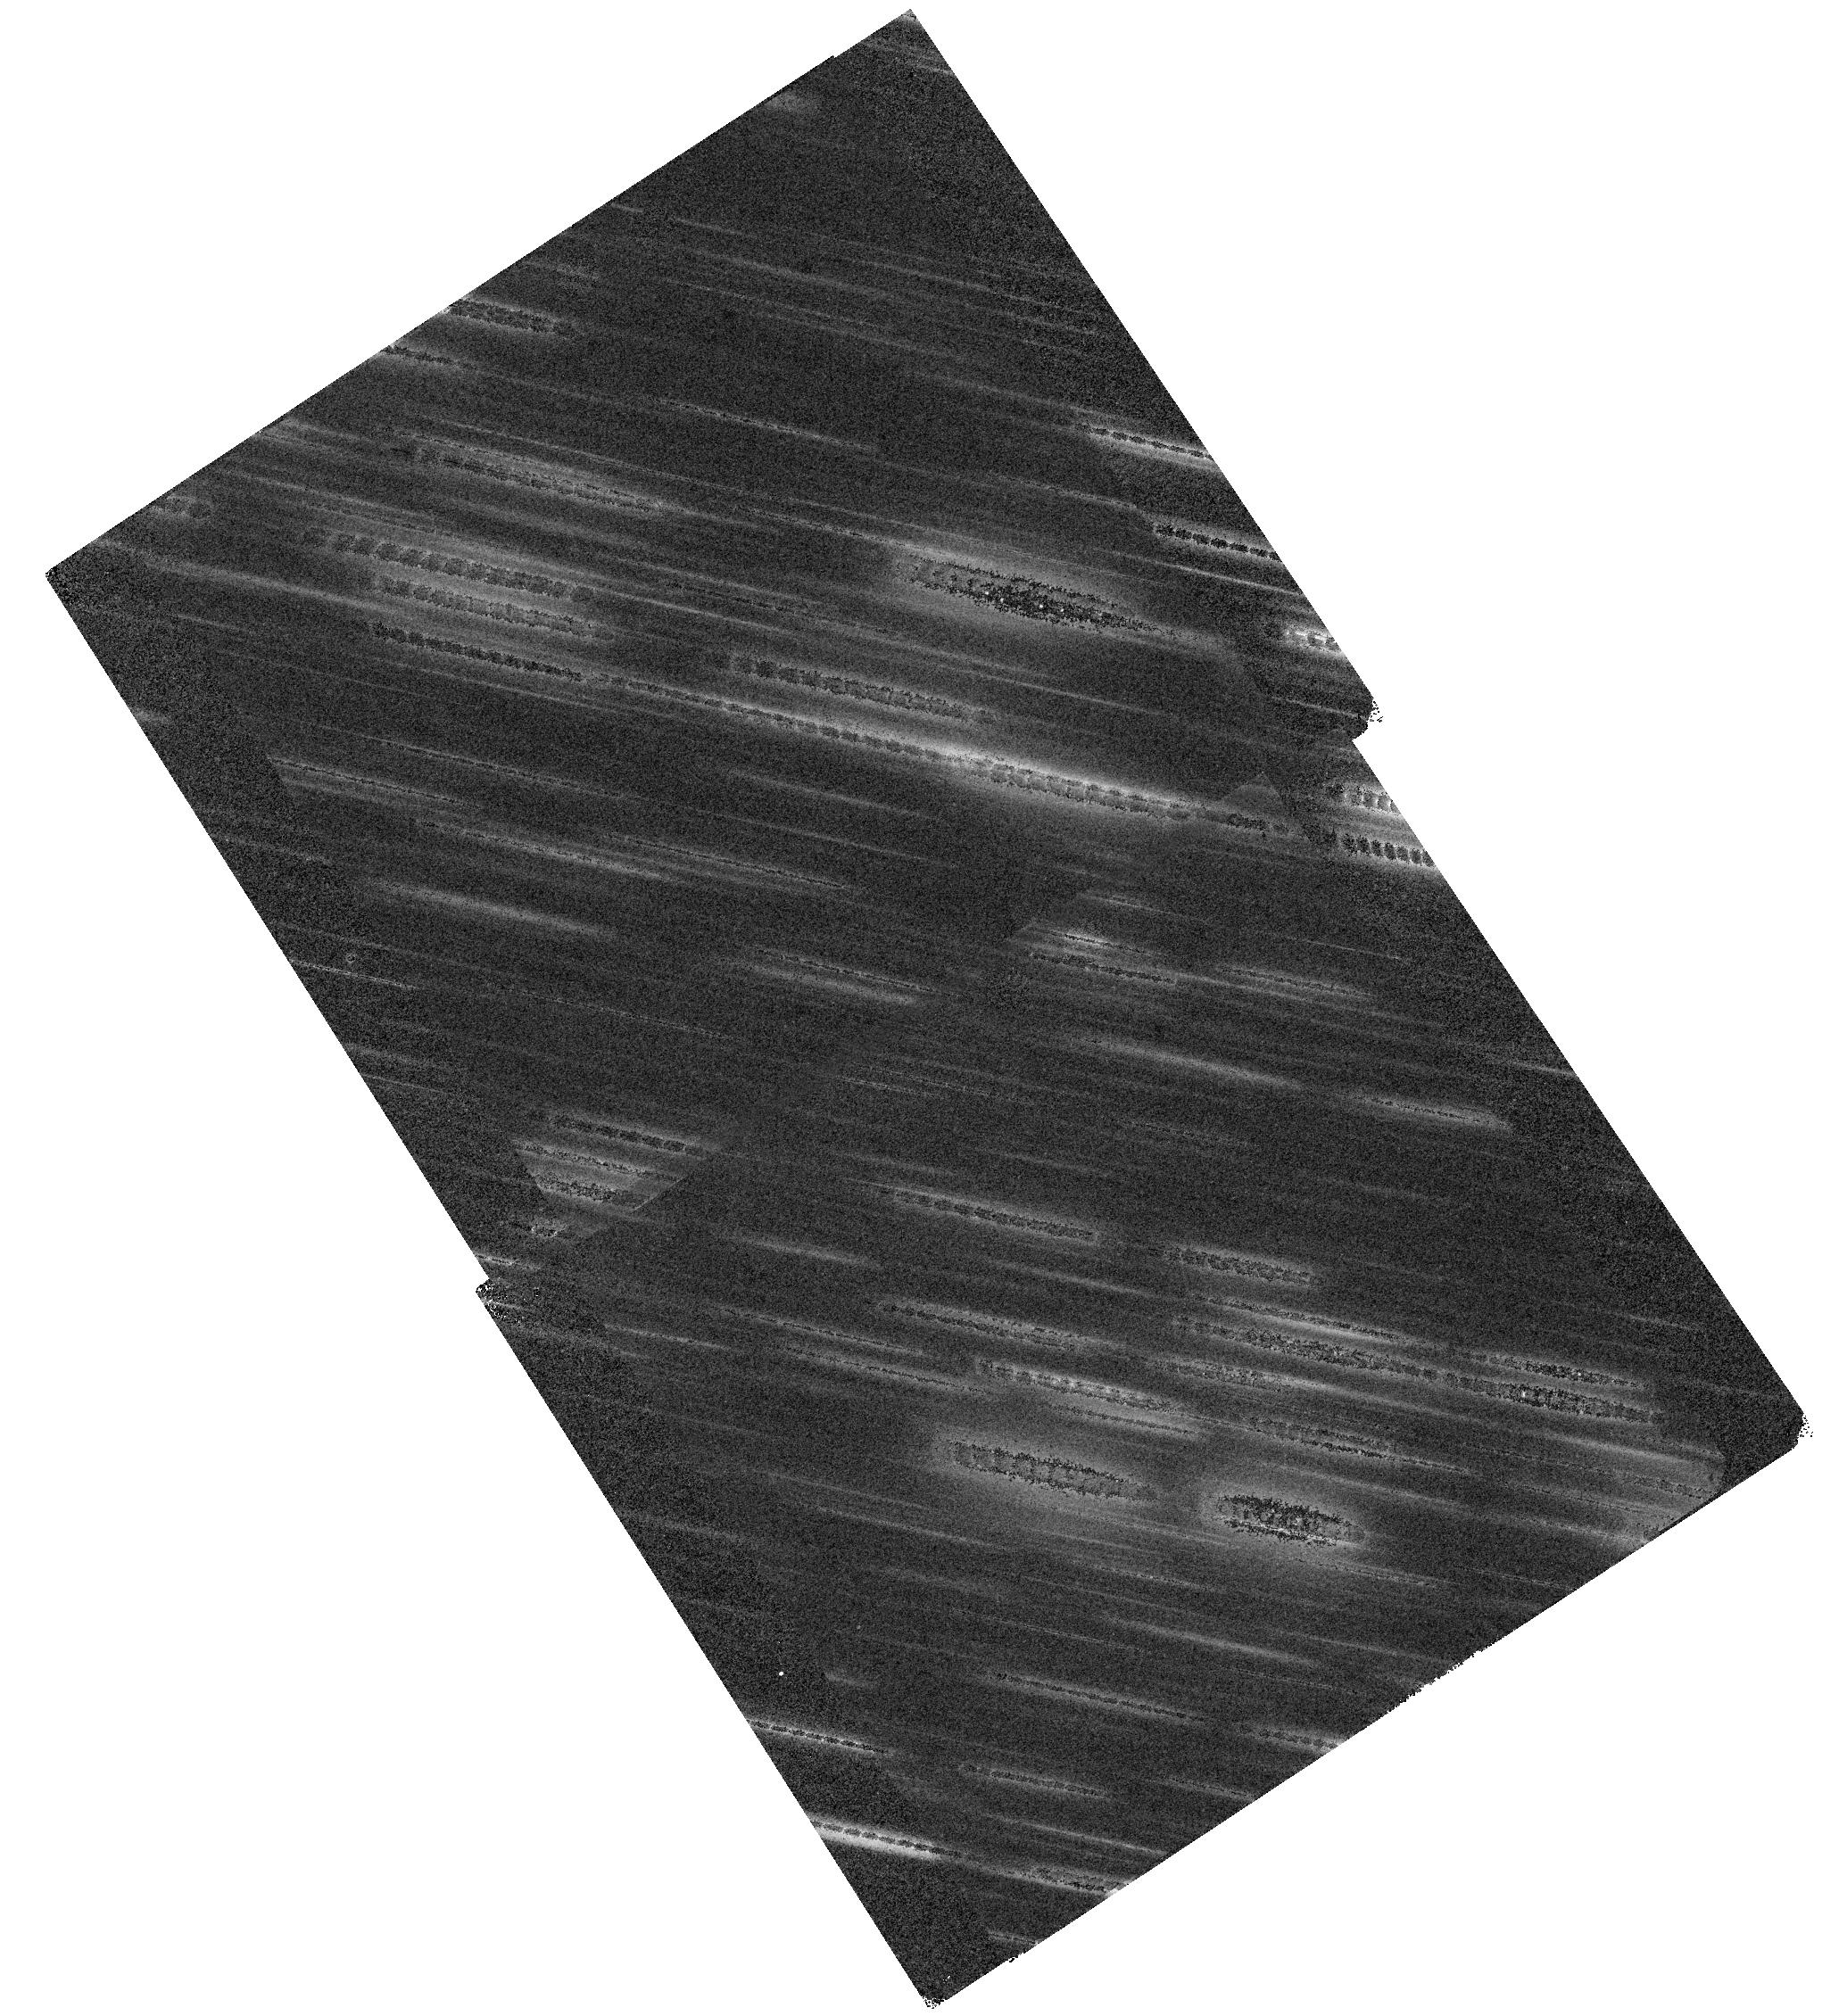
Target: SCLASS1. Instrument: WFC3/IR. Filter: F140W. Exposure: 44 min. Observation ID: hst_15811_02_wfc3_ir_f140w_ie3902

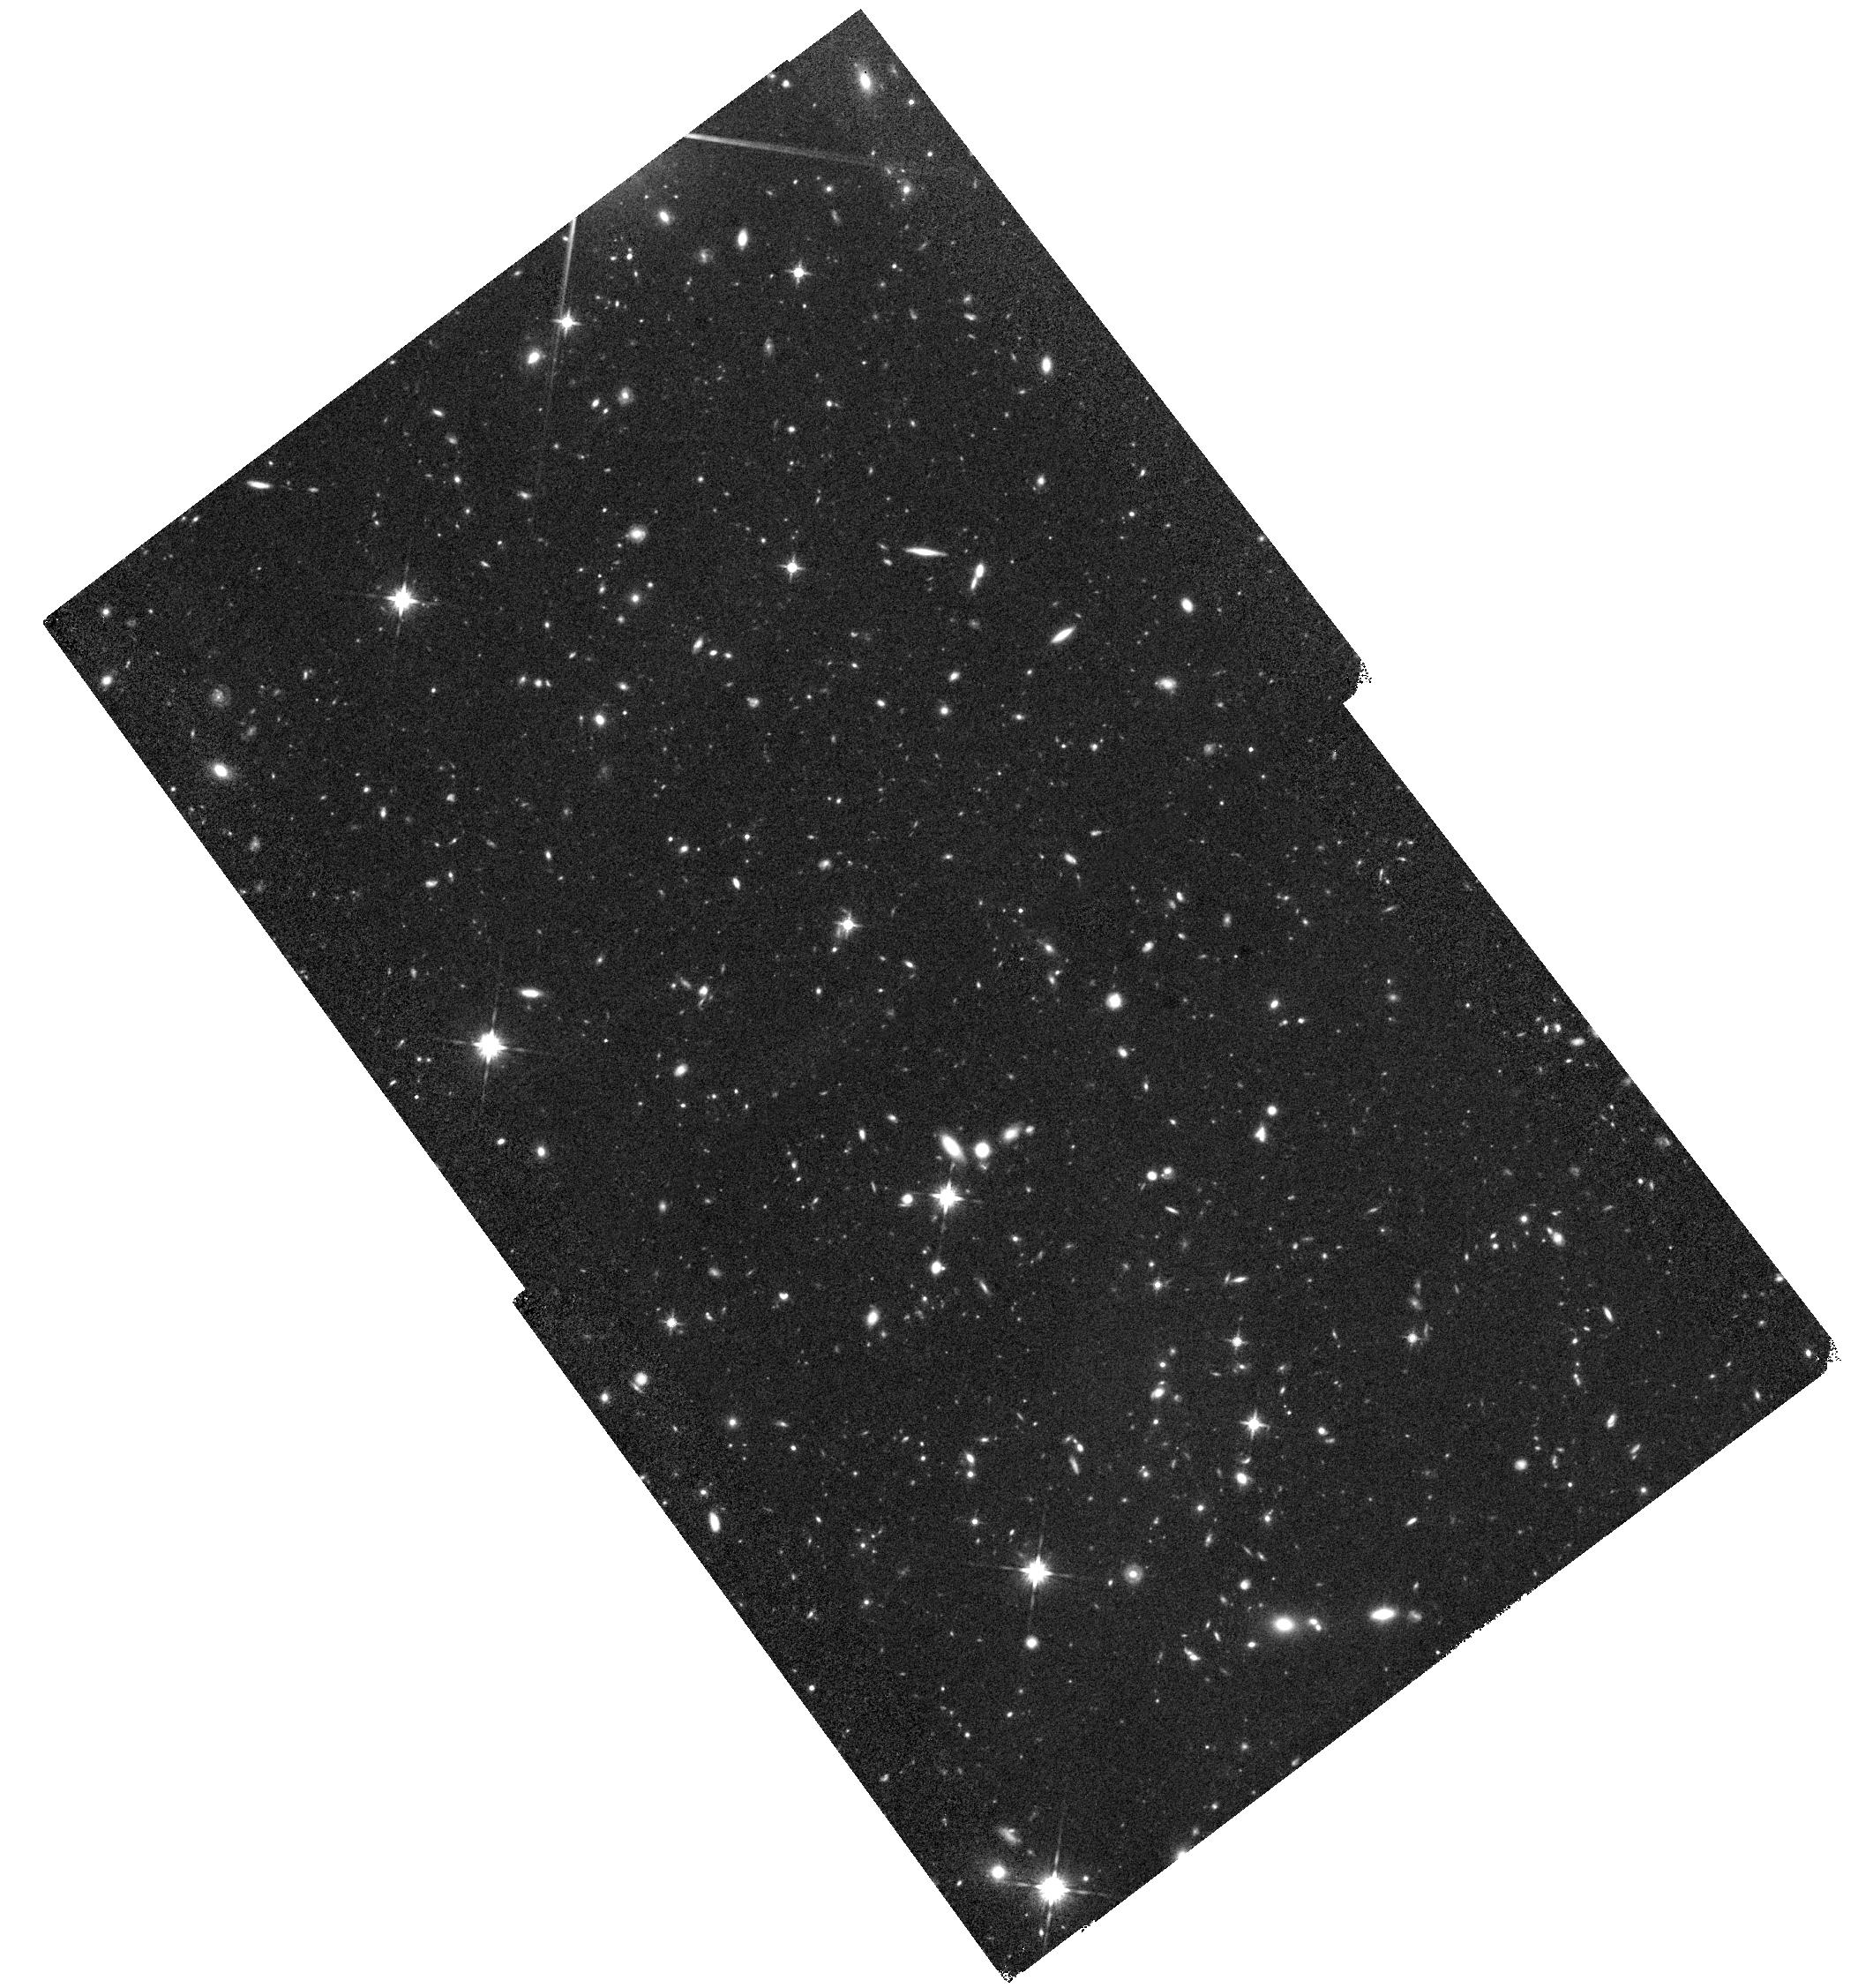
Target: SCLASS5. Instrument: WFC3/IR. Filter: F140W. Exposure: 44 min. Observation ID: hst_15811_06_wfc3_ir_f140w_ie3906

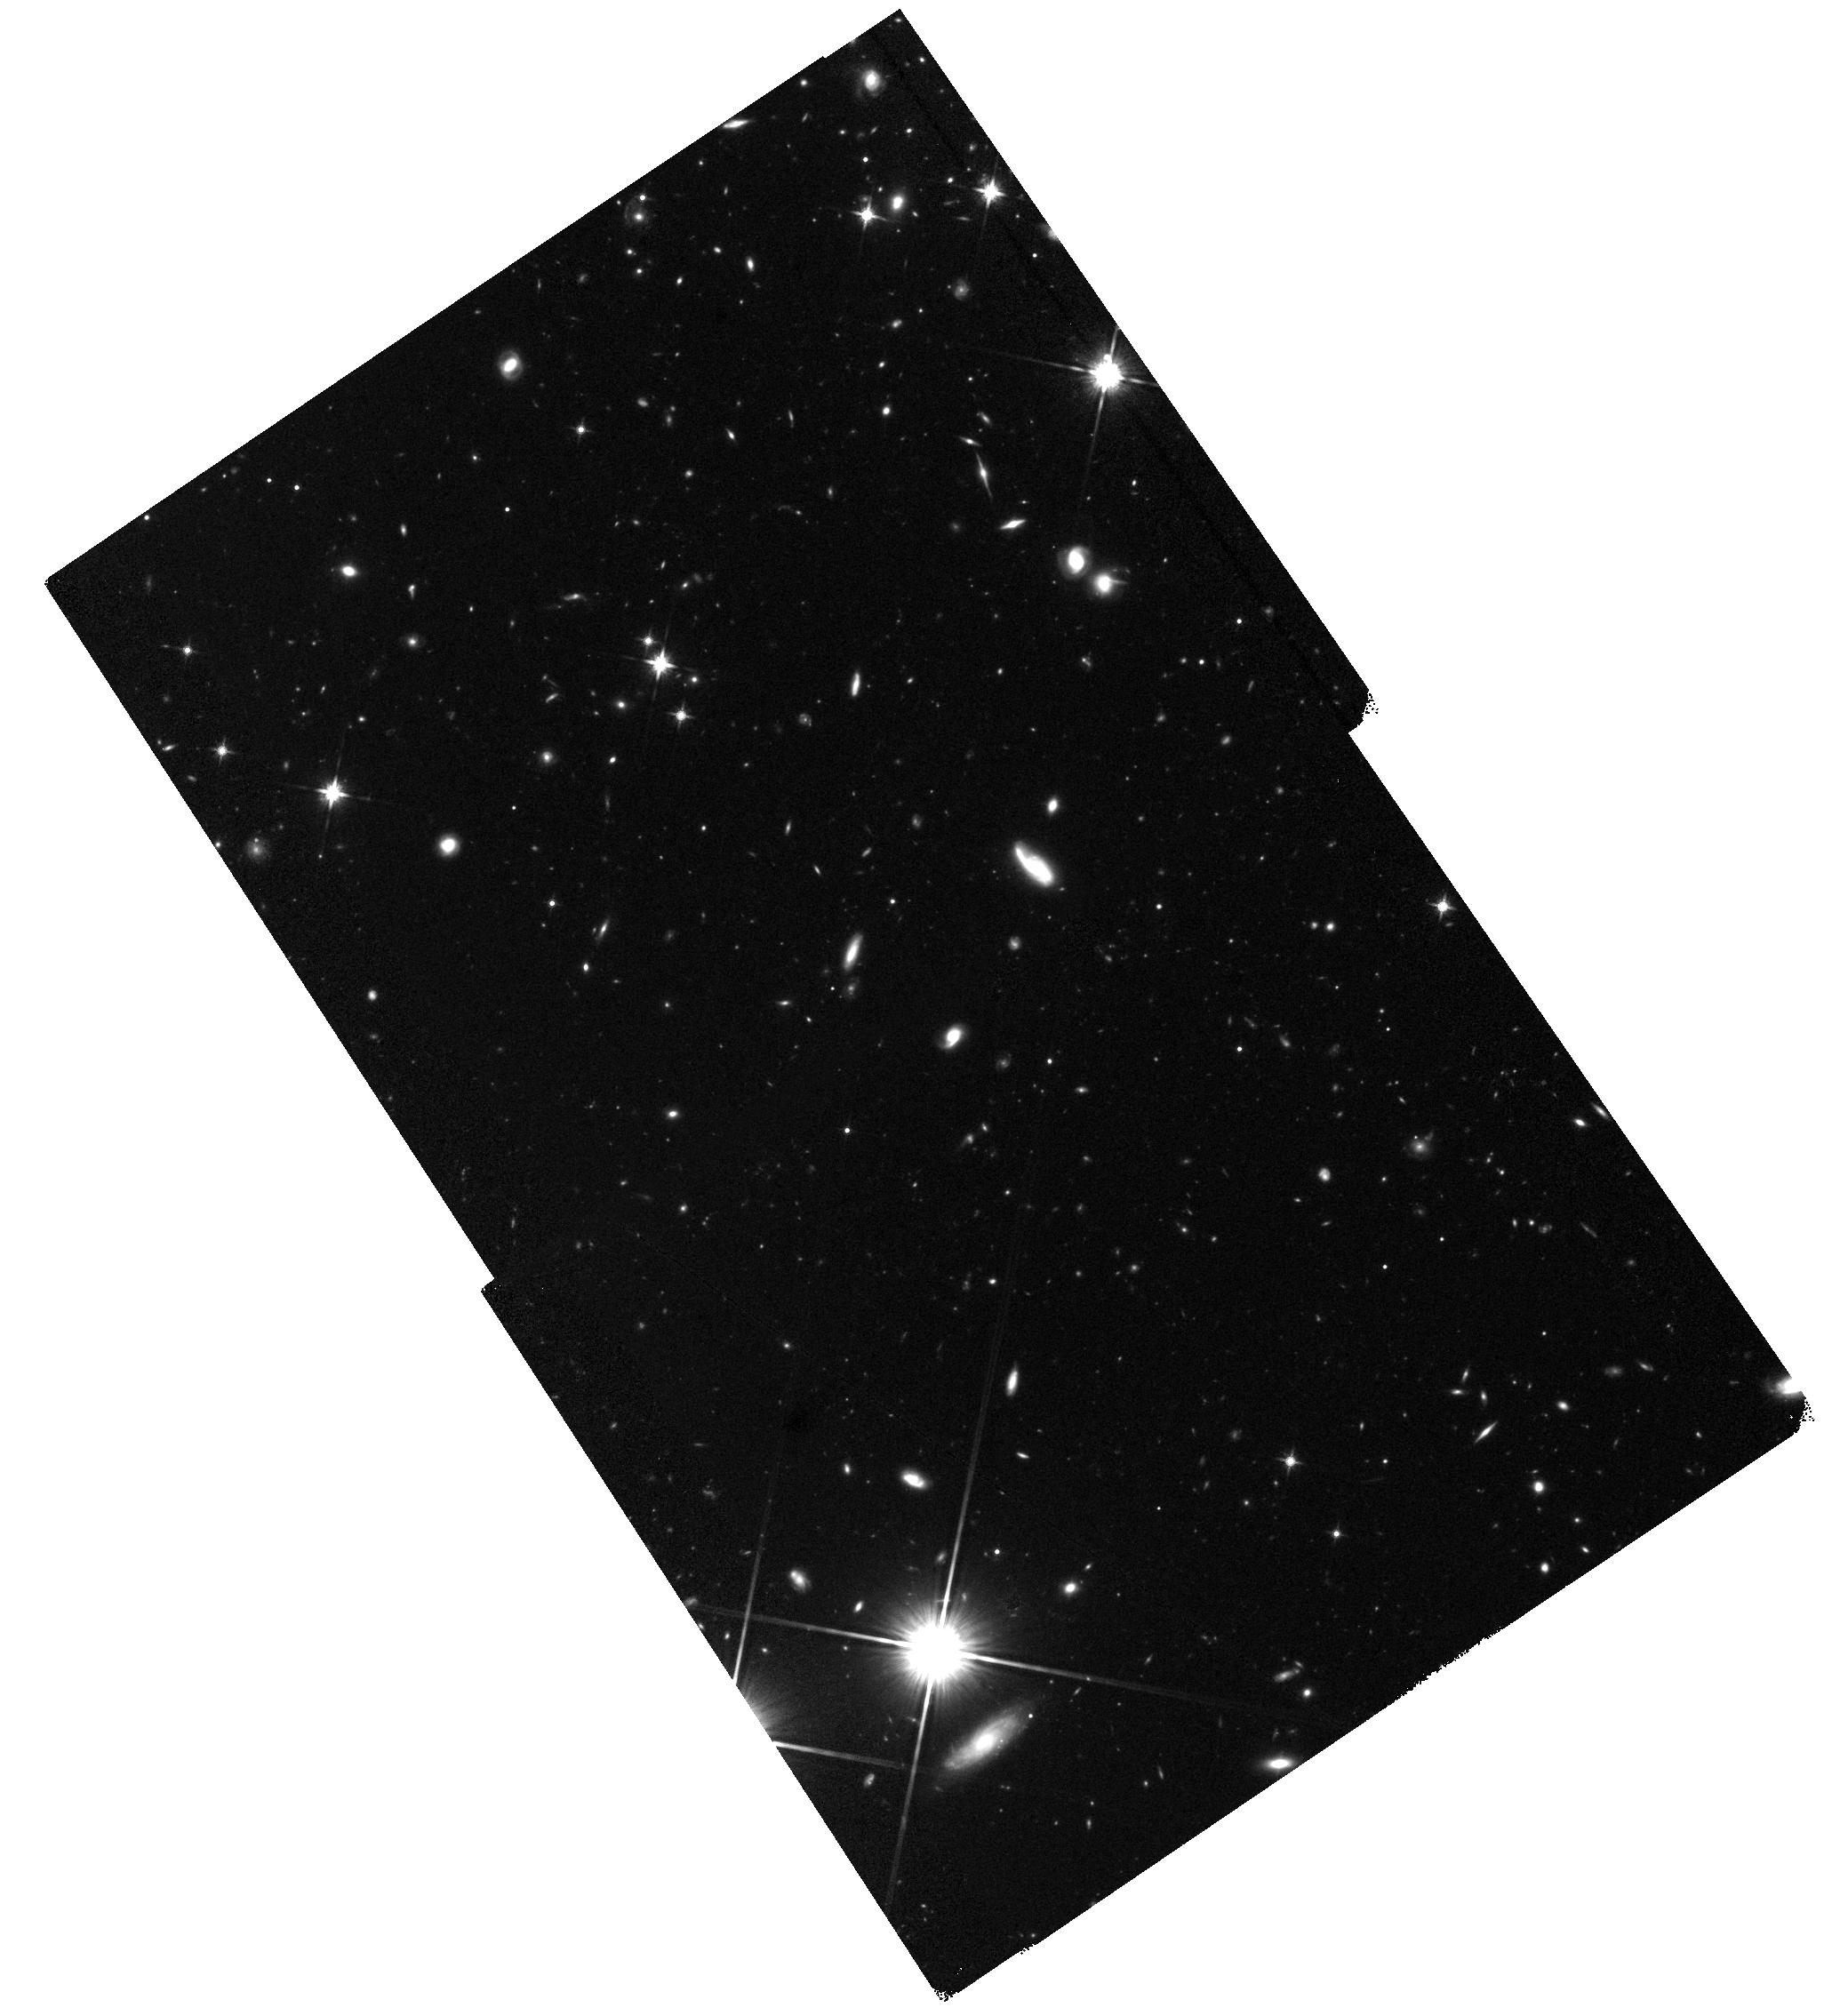
Target: SCLASS7. Instrument: WFC3/IR. Filter: F140W. Exposure: 44 min. Observation ID: hst_15811_08_wfc3_ir_f140w_ie3908

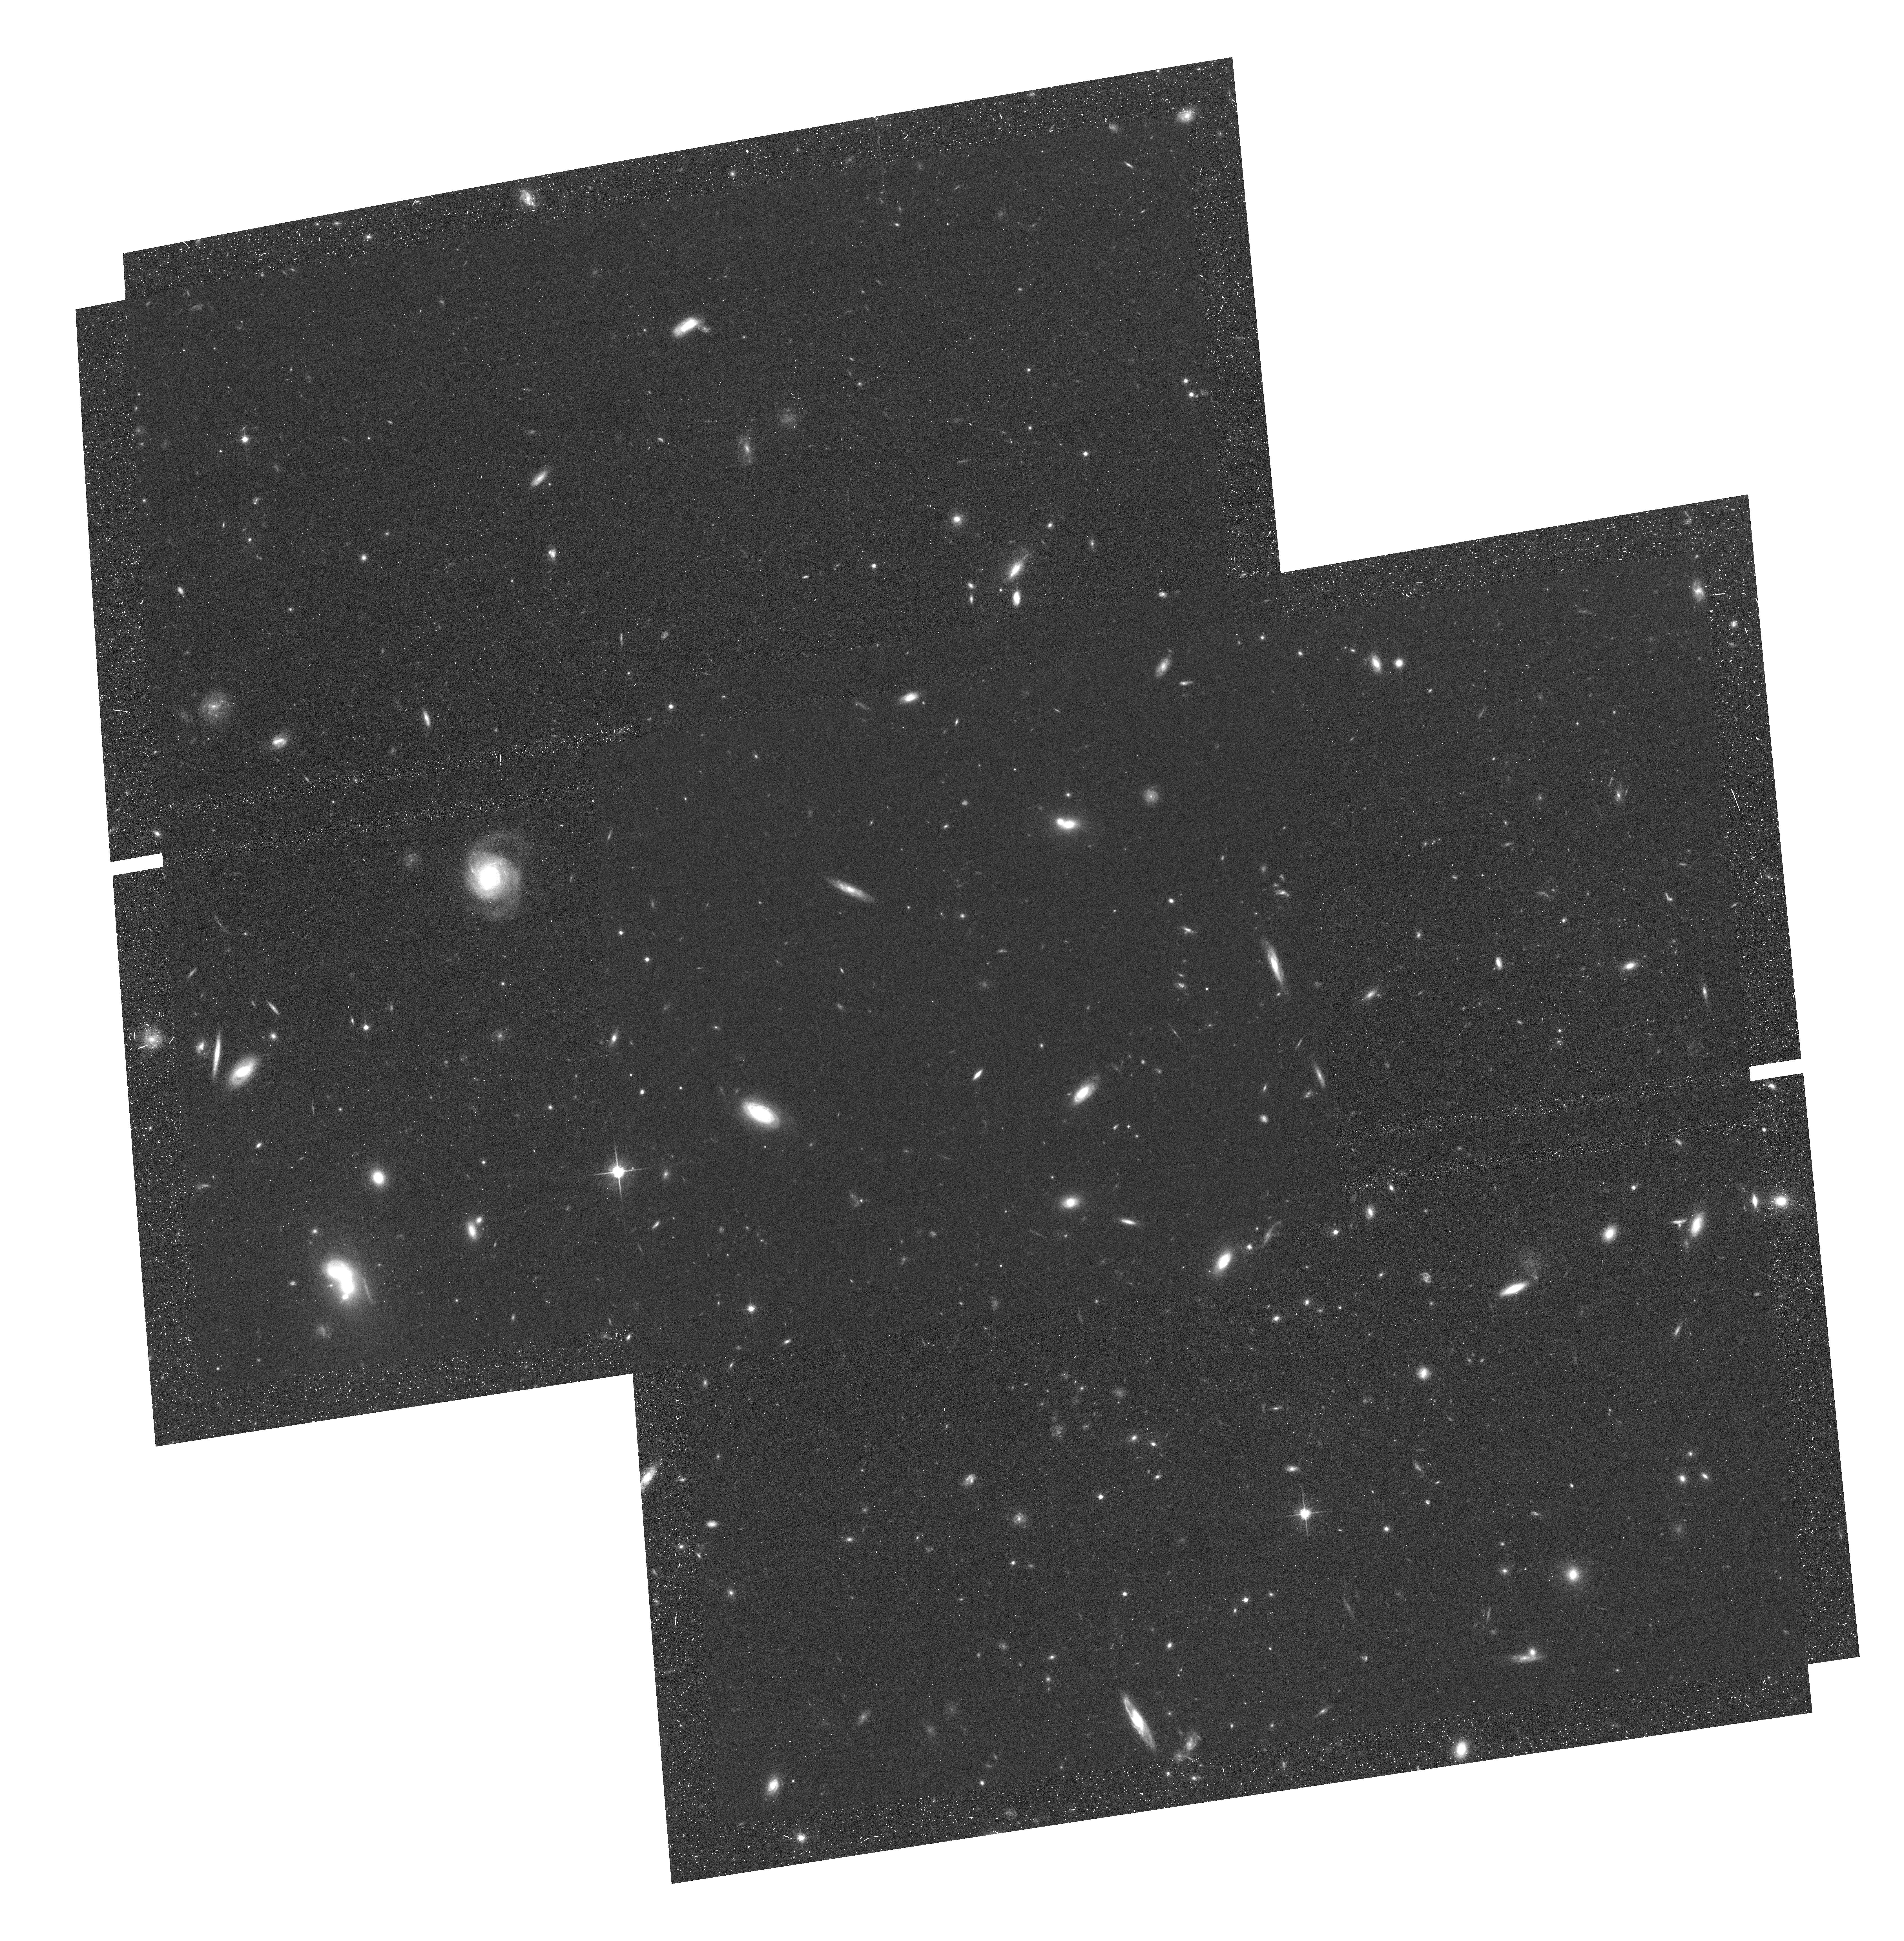
Target: SCLASS3. Instrument: ACS/WFC. Filter: F814W. Exposure: 40 min. Observation ID: hst_15811_04_acs_wfc_f814w_je3904

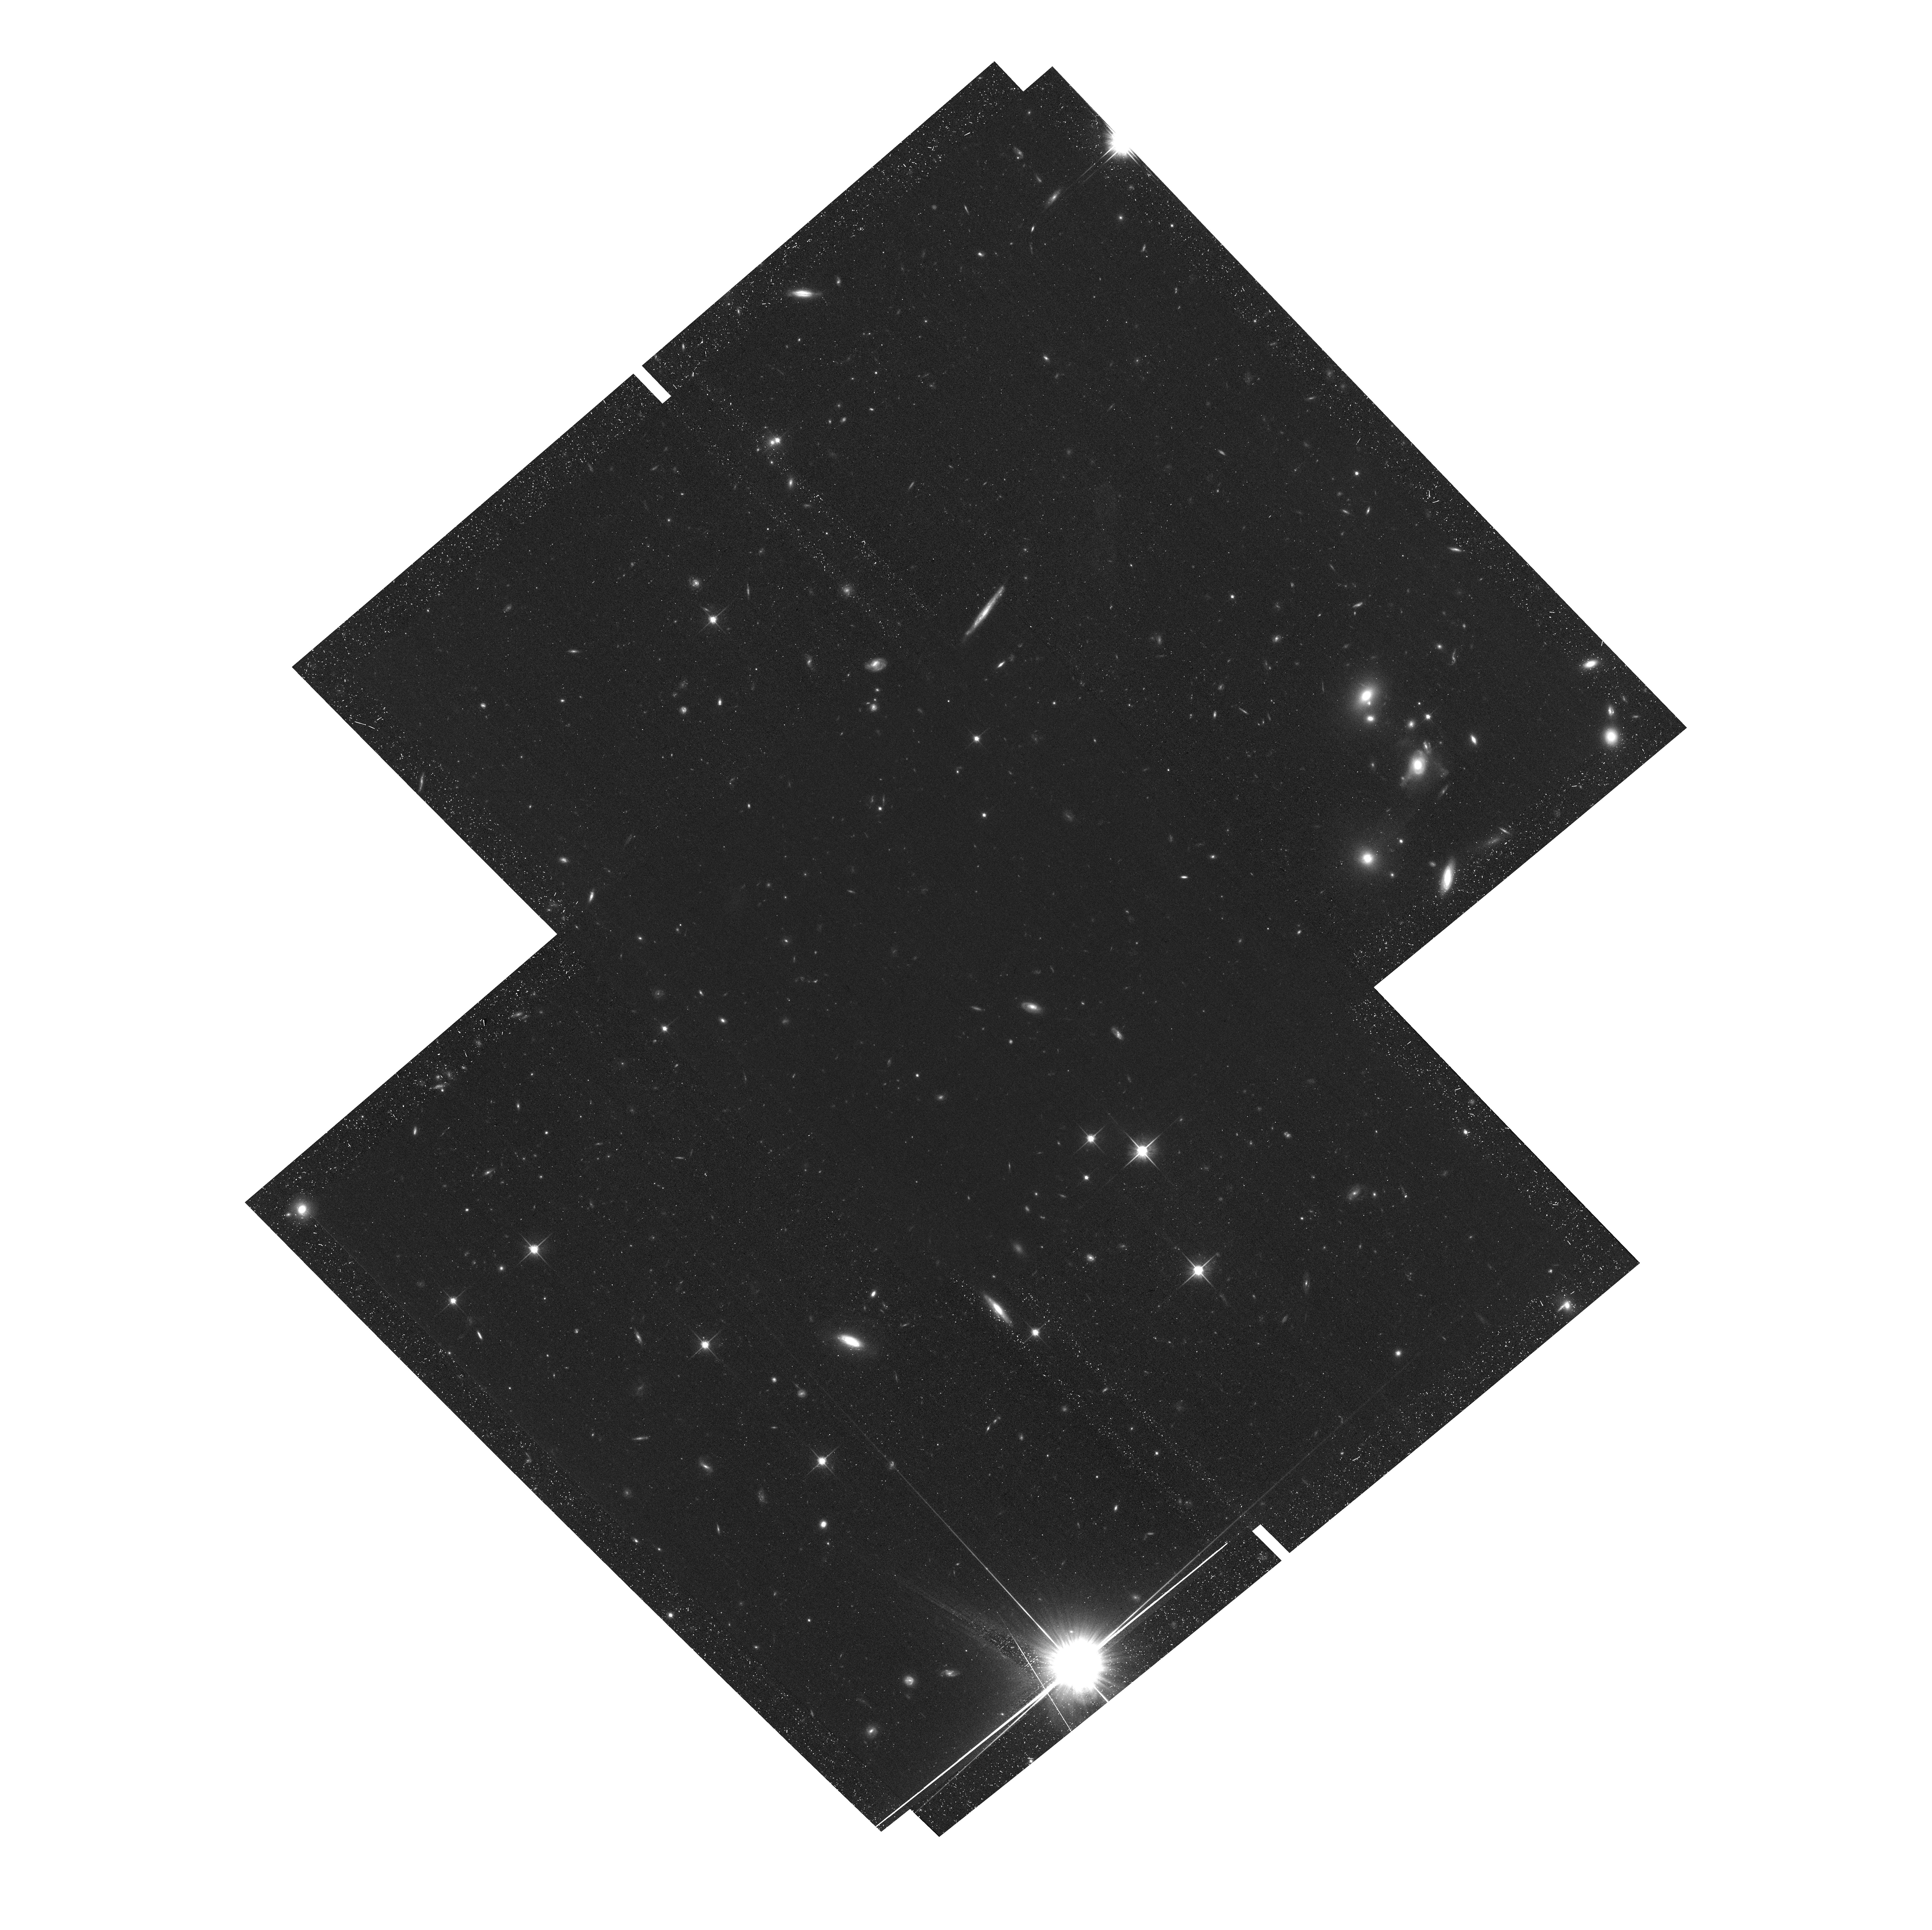
Target: SCLASS4. Instrument: ACS/WFC. Filter: F814W. Exposure: 40 min. Observation ID: hst_15811_05_acs_wfc_f814w_je3905

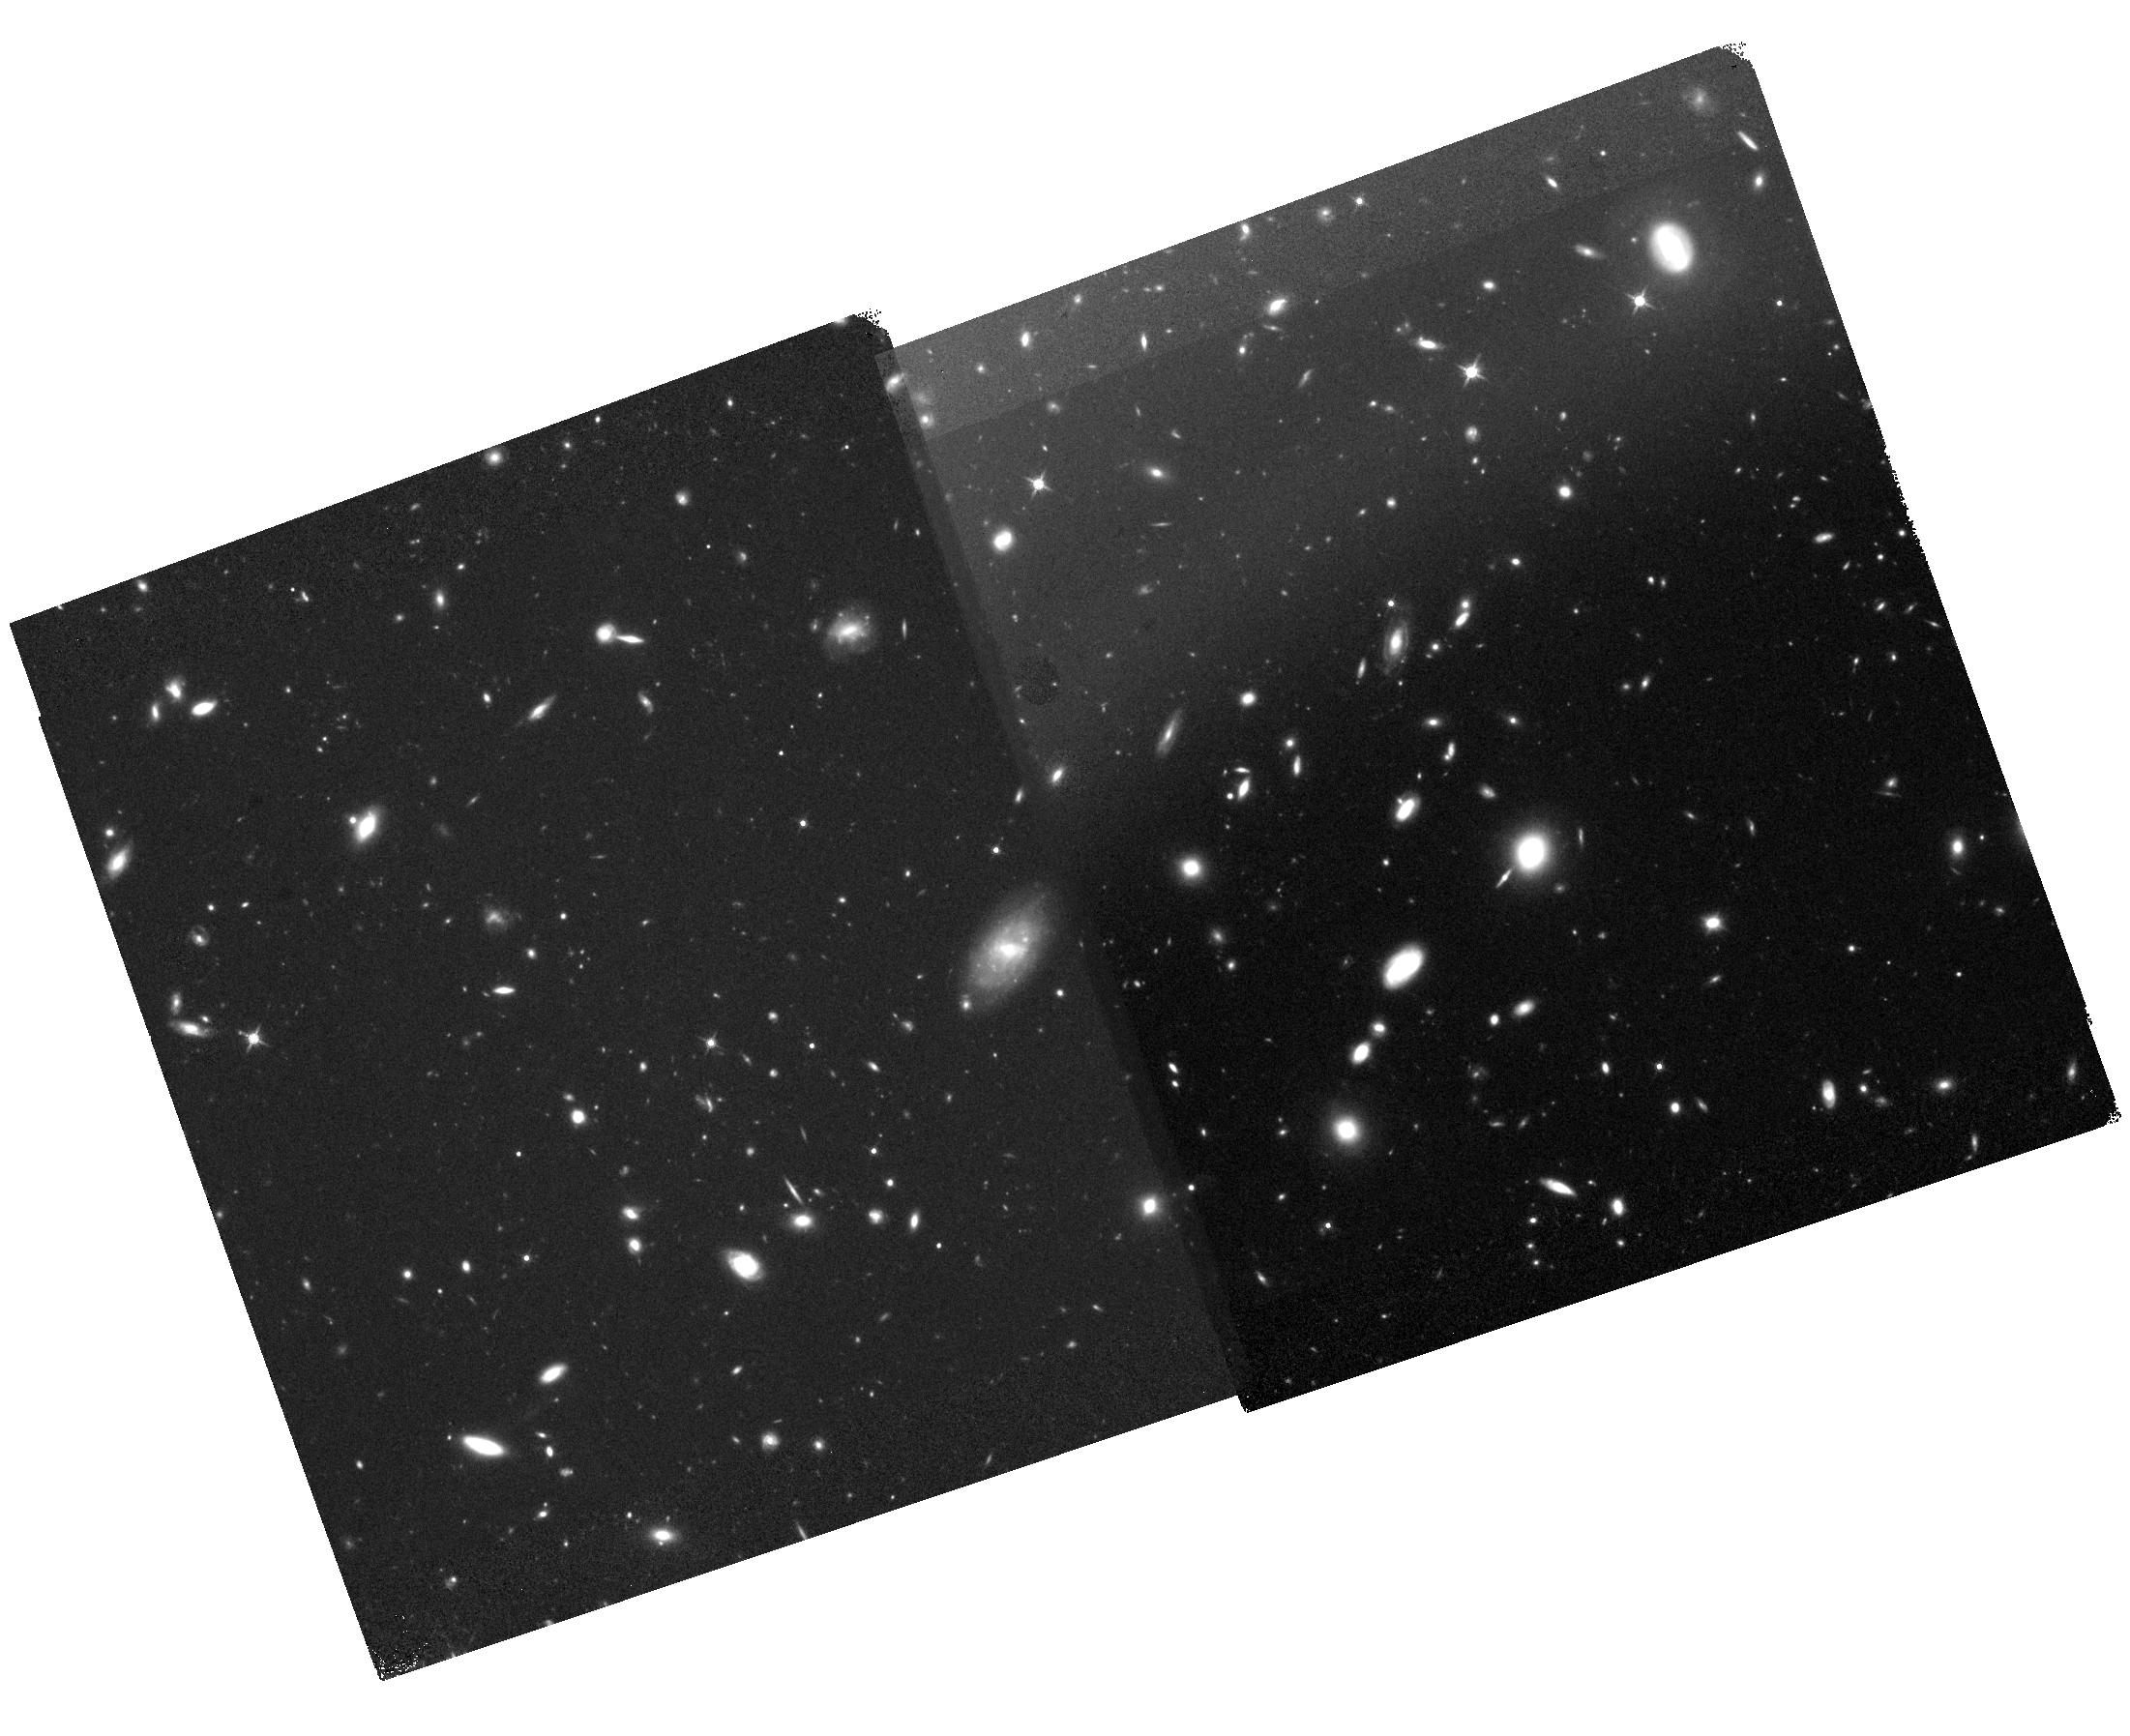
Target: SCLASS6. Instrument: WFC3/IR. Filter: F140W. Exposure: 44 min. Observation ID: hst_15811_07_wfc3_ir_f140w_ie3907

Rest-frame UV/optical Morphologies of Obscured Radio Starbursts: Comparing Obscured and Unobscured Star-Formation on kpc Scales (PI: Casey, Caitlin M.)

The high-resolution e-MERLIN SuperCLASS radio survey provides ~kpc mapping of obscured star formation in hundreds of dusty starbursts via high-resolution 0.1" radio continuum imaging. Through the detection of hundreds of the most vigorous starbursts across 0<z<4, this gives us an accurate census of the physical size and surface density of extended star formation. Here we propose to obtain deep ACS and/or WFC3 snapshots of 102 of the first deep e-MERLIN-detected starbursts in the SuperCLASS field using 10 orbits of HST time. The high-resolution optical (F814W) imaging will provide a direct, resolution-matched mapping of unobscured star formation via the rest-frame UV, enabling an analysis of dust geometry of high-z starbursts and an analysis of their physical drivers (e.g. mergers or isolated disks). In addition to our galaxy evolution goals, the ACS imaging, along with coordinated WFC3 parallels, will help guide a radio weak-lensing analysis; radio weak lensing is in its infancy, but will be one of the primary science tools to constrain cosmic shear and the Universe's expansion using the Square Kilometer Array (SKA) in particular because disentangling chance alignment using polarization is a unique advantage of the radio, beyond optical-only weak lensing analysis.